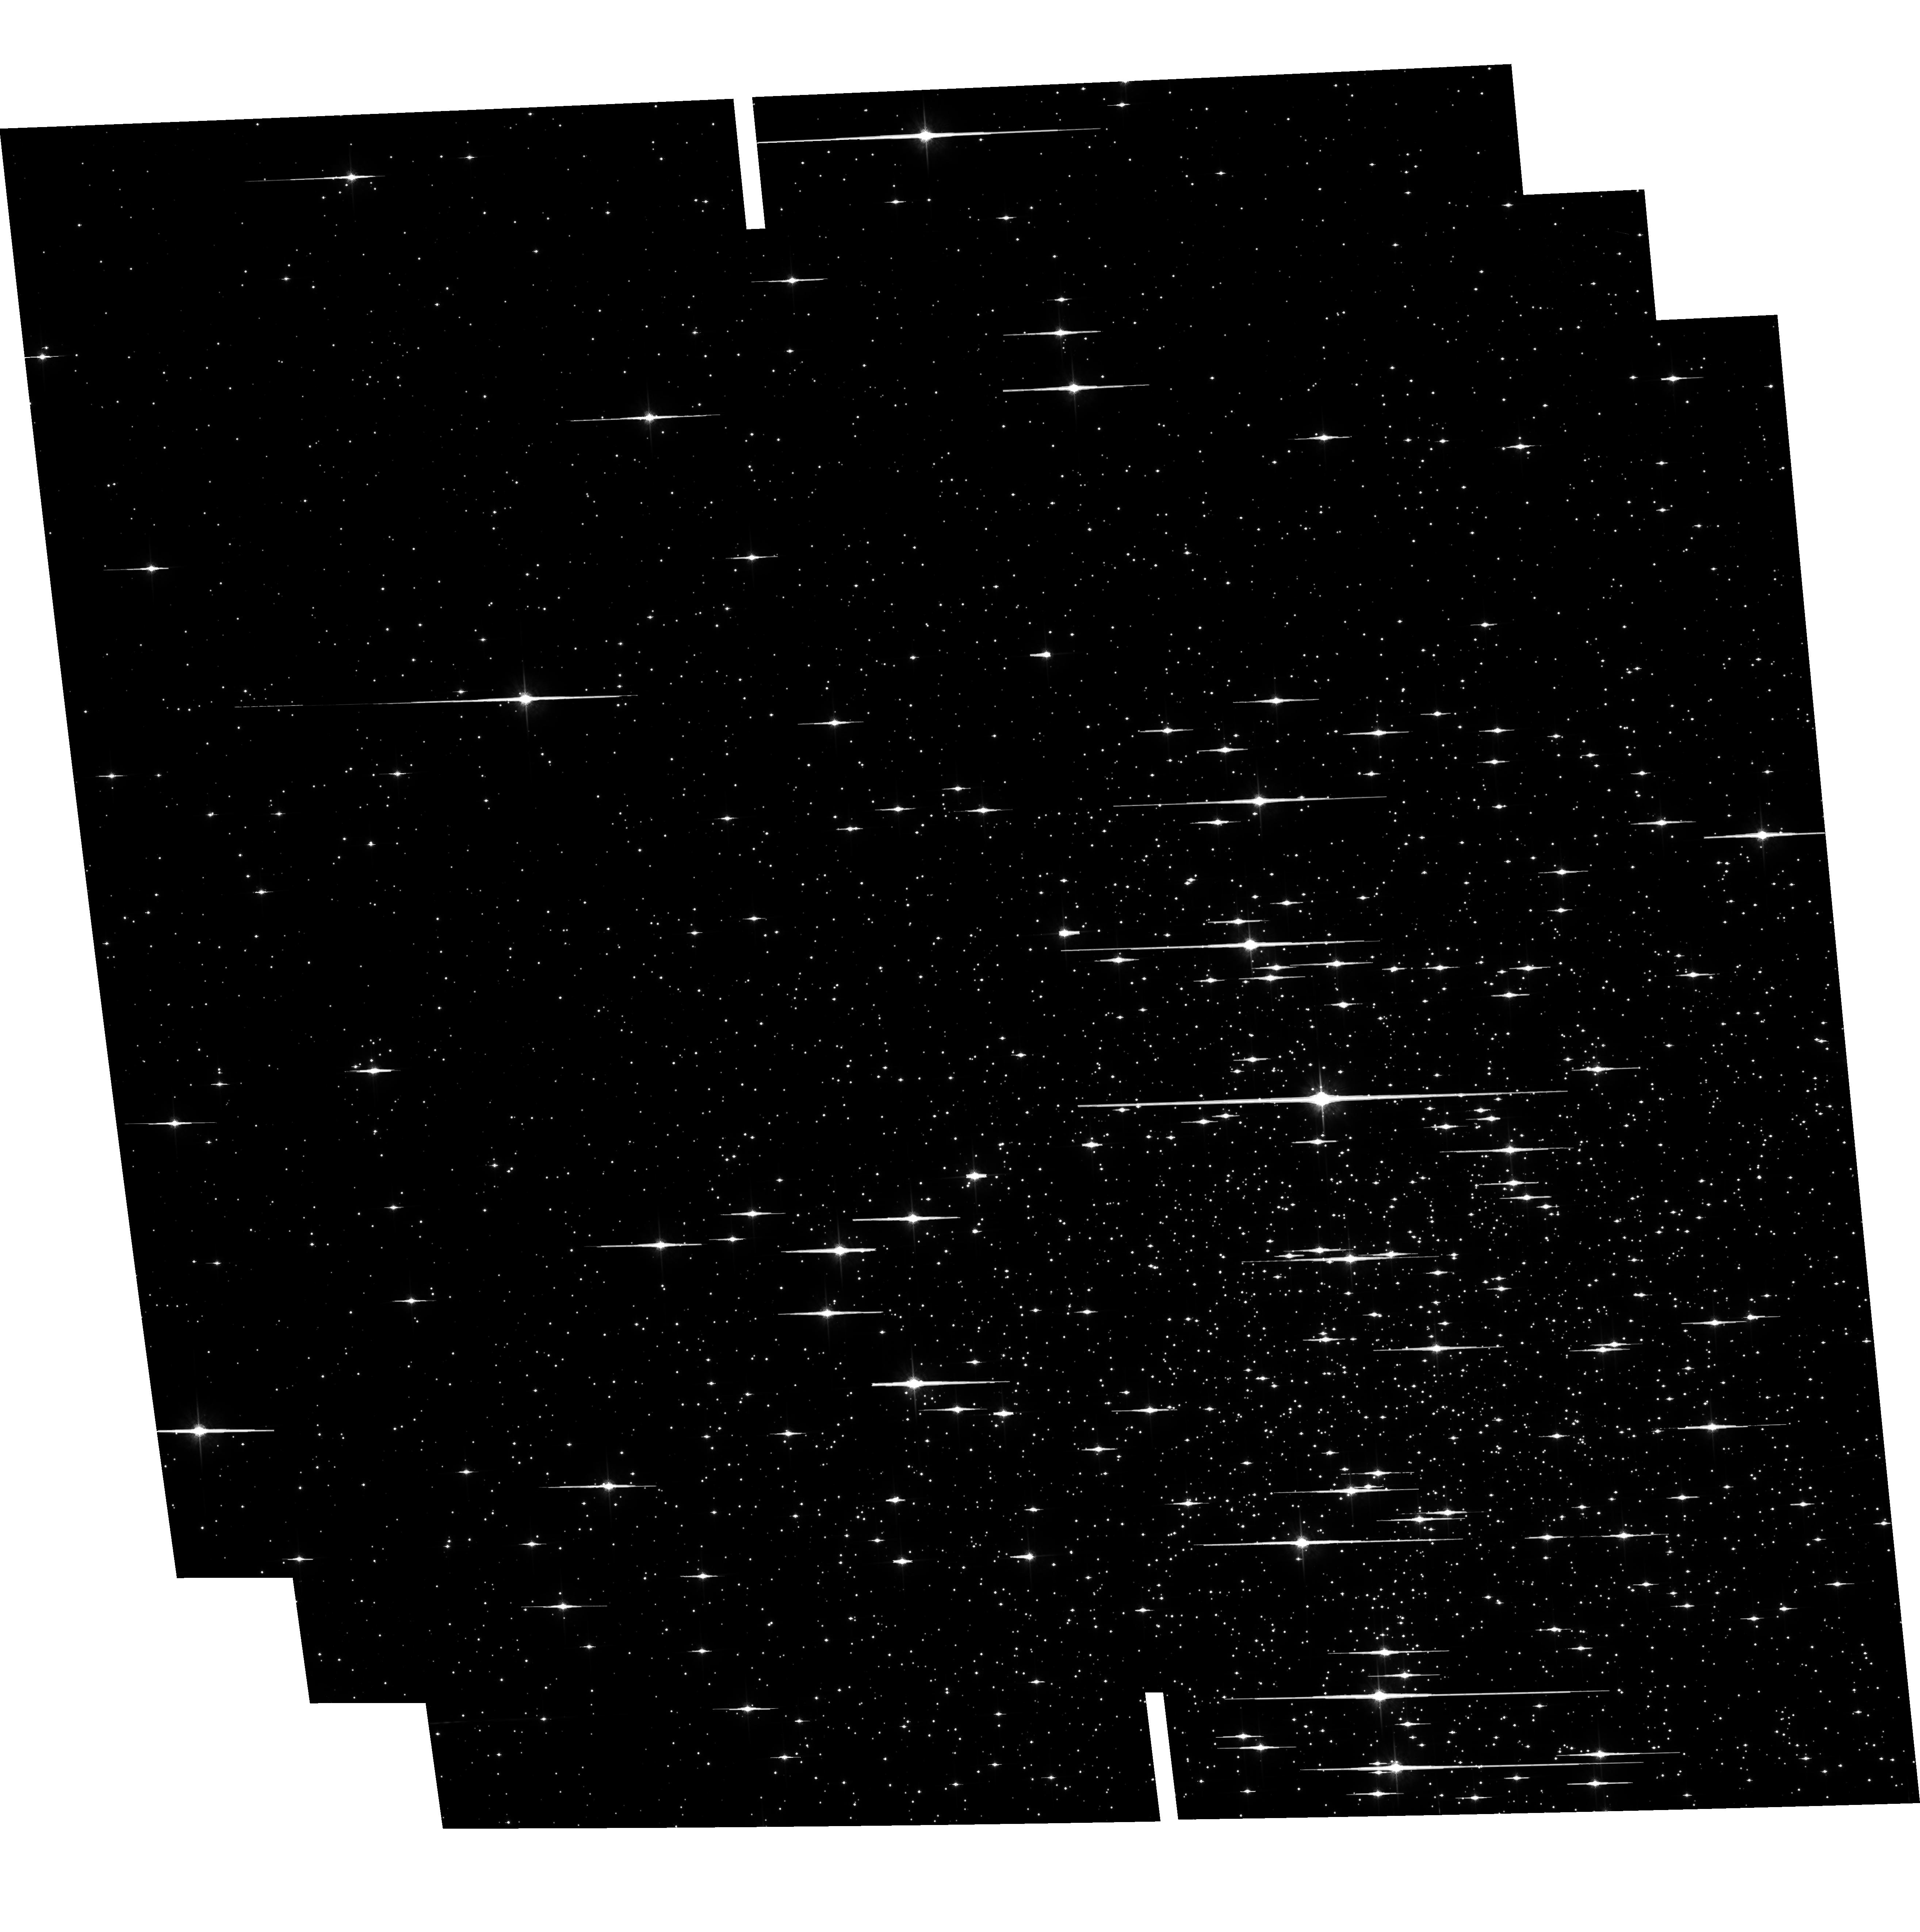
Target: NGC6121-CALIB. Instrument: ACS/WFC. Filter: F775W. Exposure: 30 min. Observation ID: hst_9578_01_acs_wfc_f775w_j8fe01

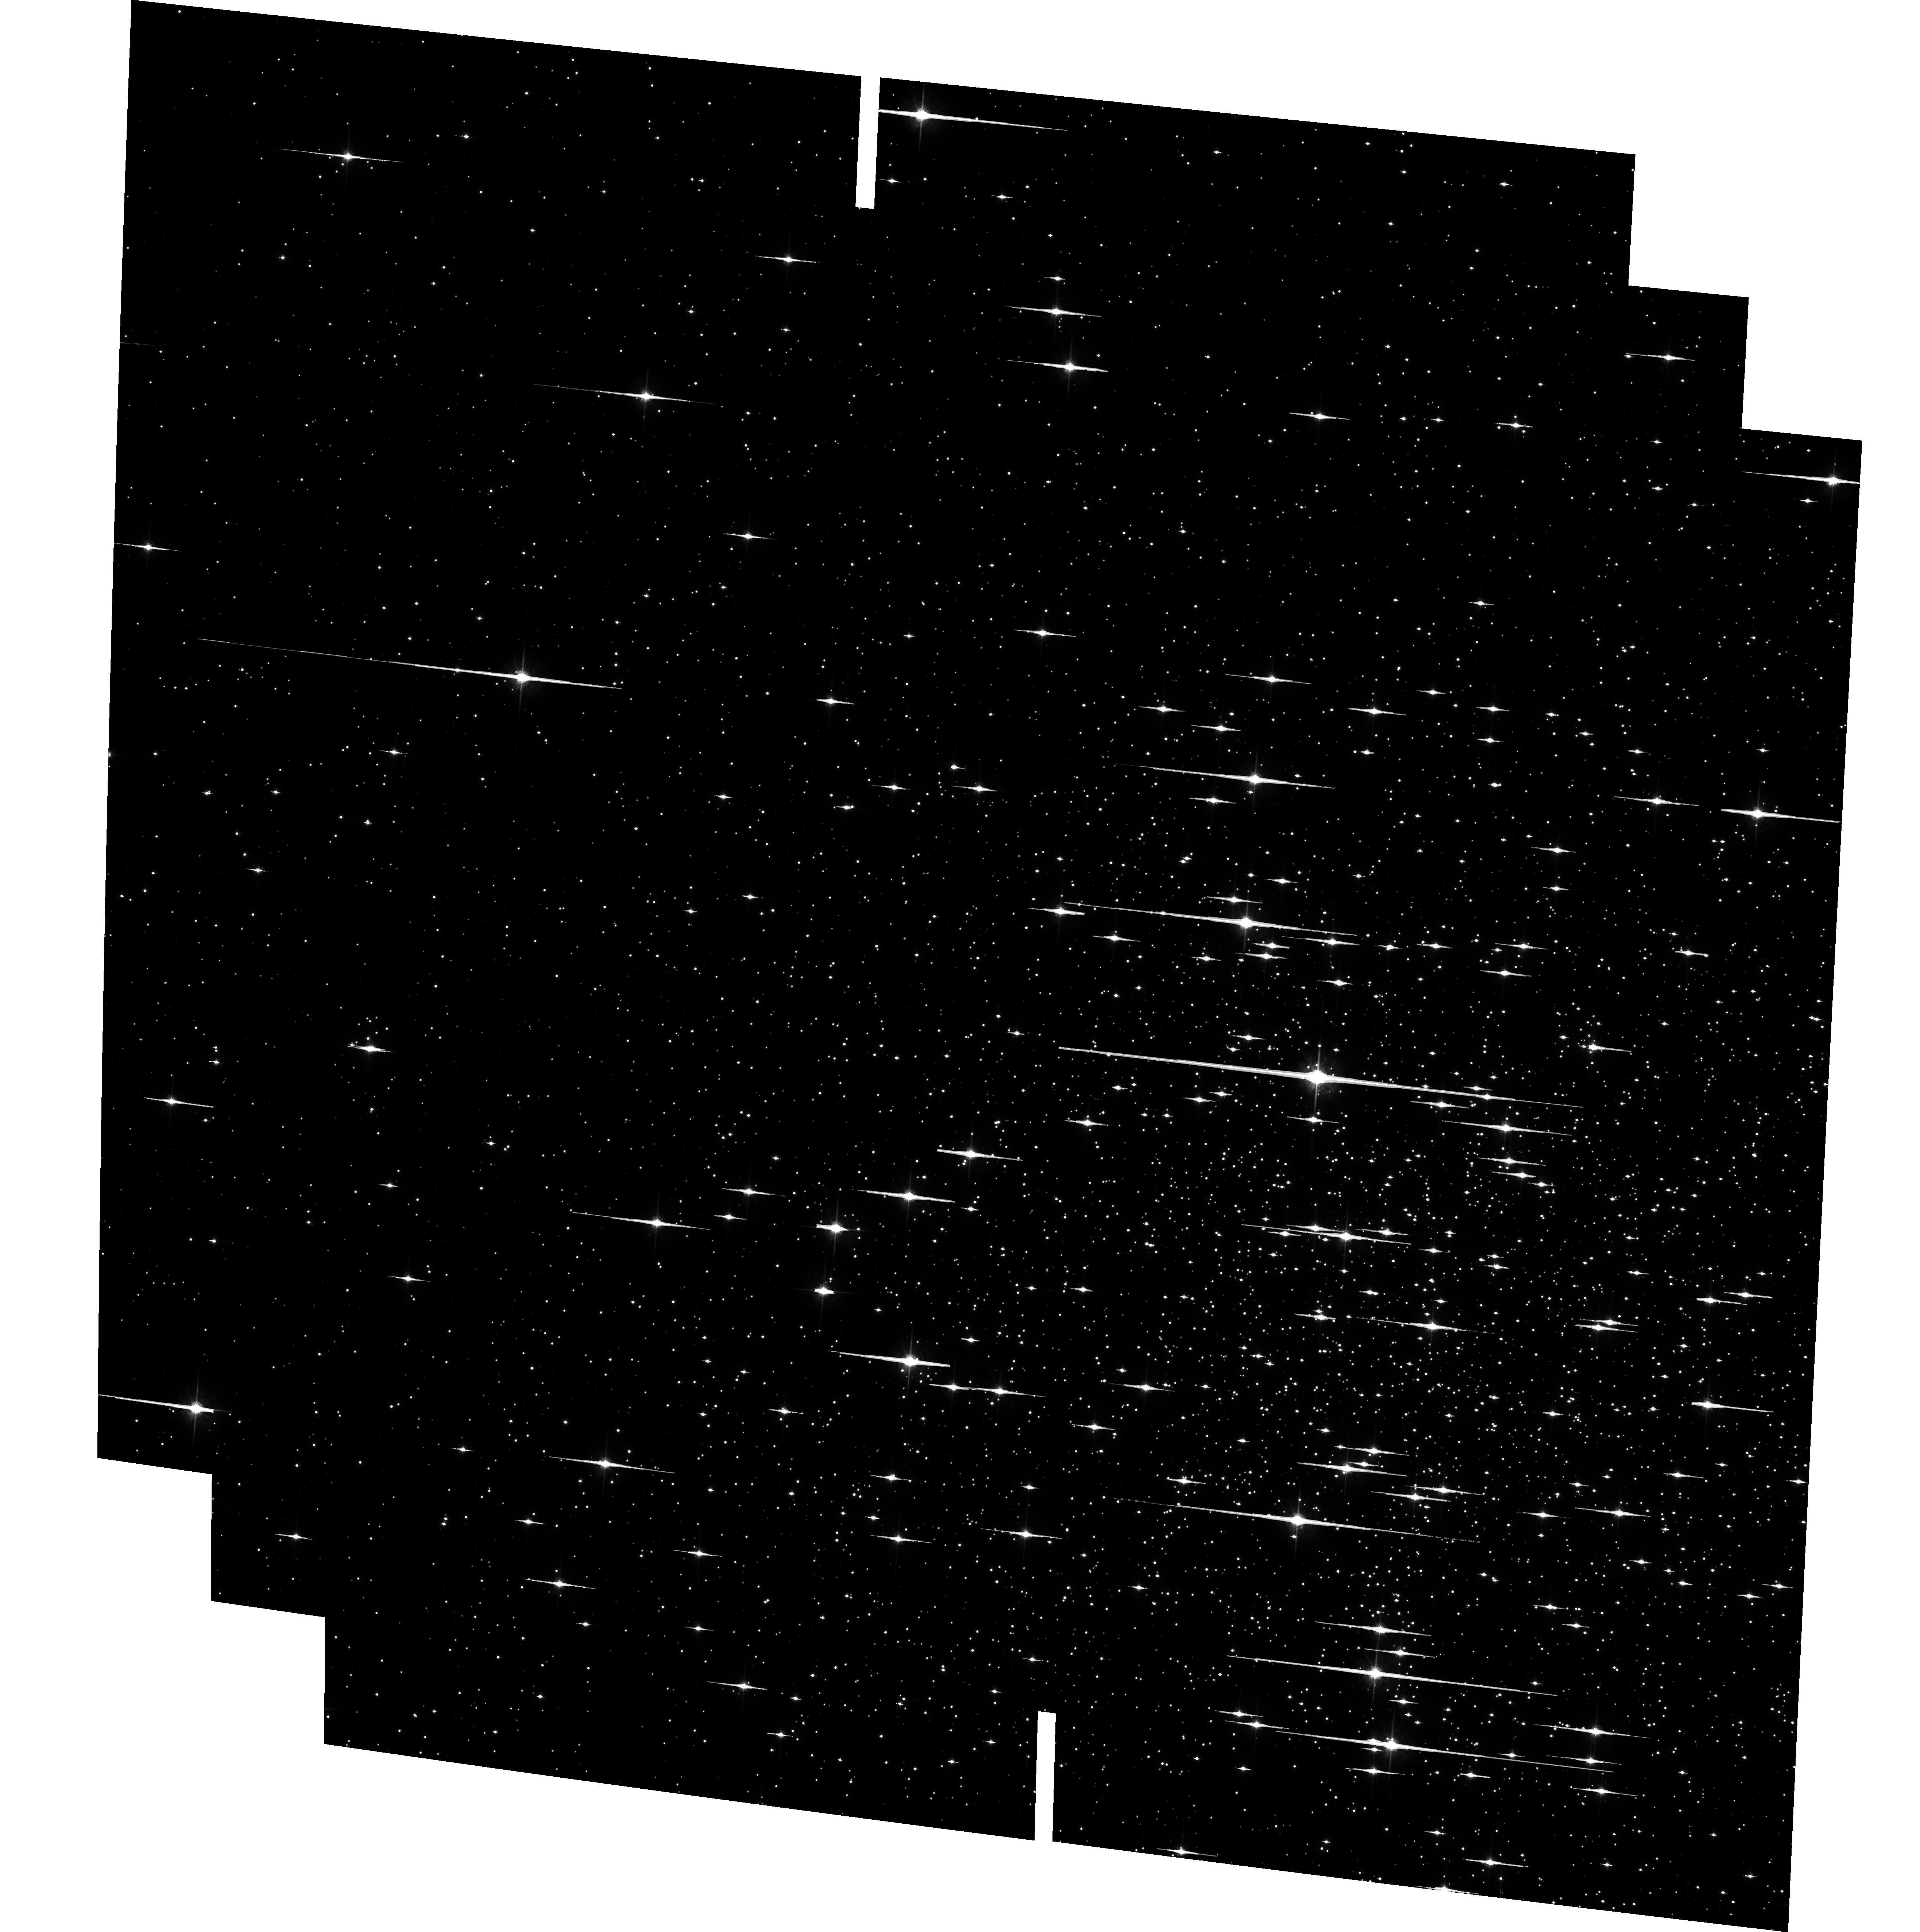
Target: NGC6121-CALIB. Instrument: ACS/WFC. Filter: F775W. Exposure: 30 min. Observation ID: hst_9578_03_acs_wfc_f775w_j8fe03

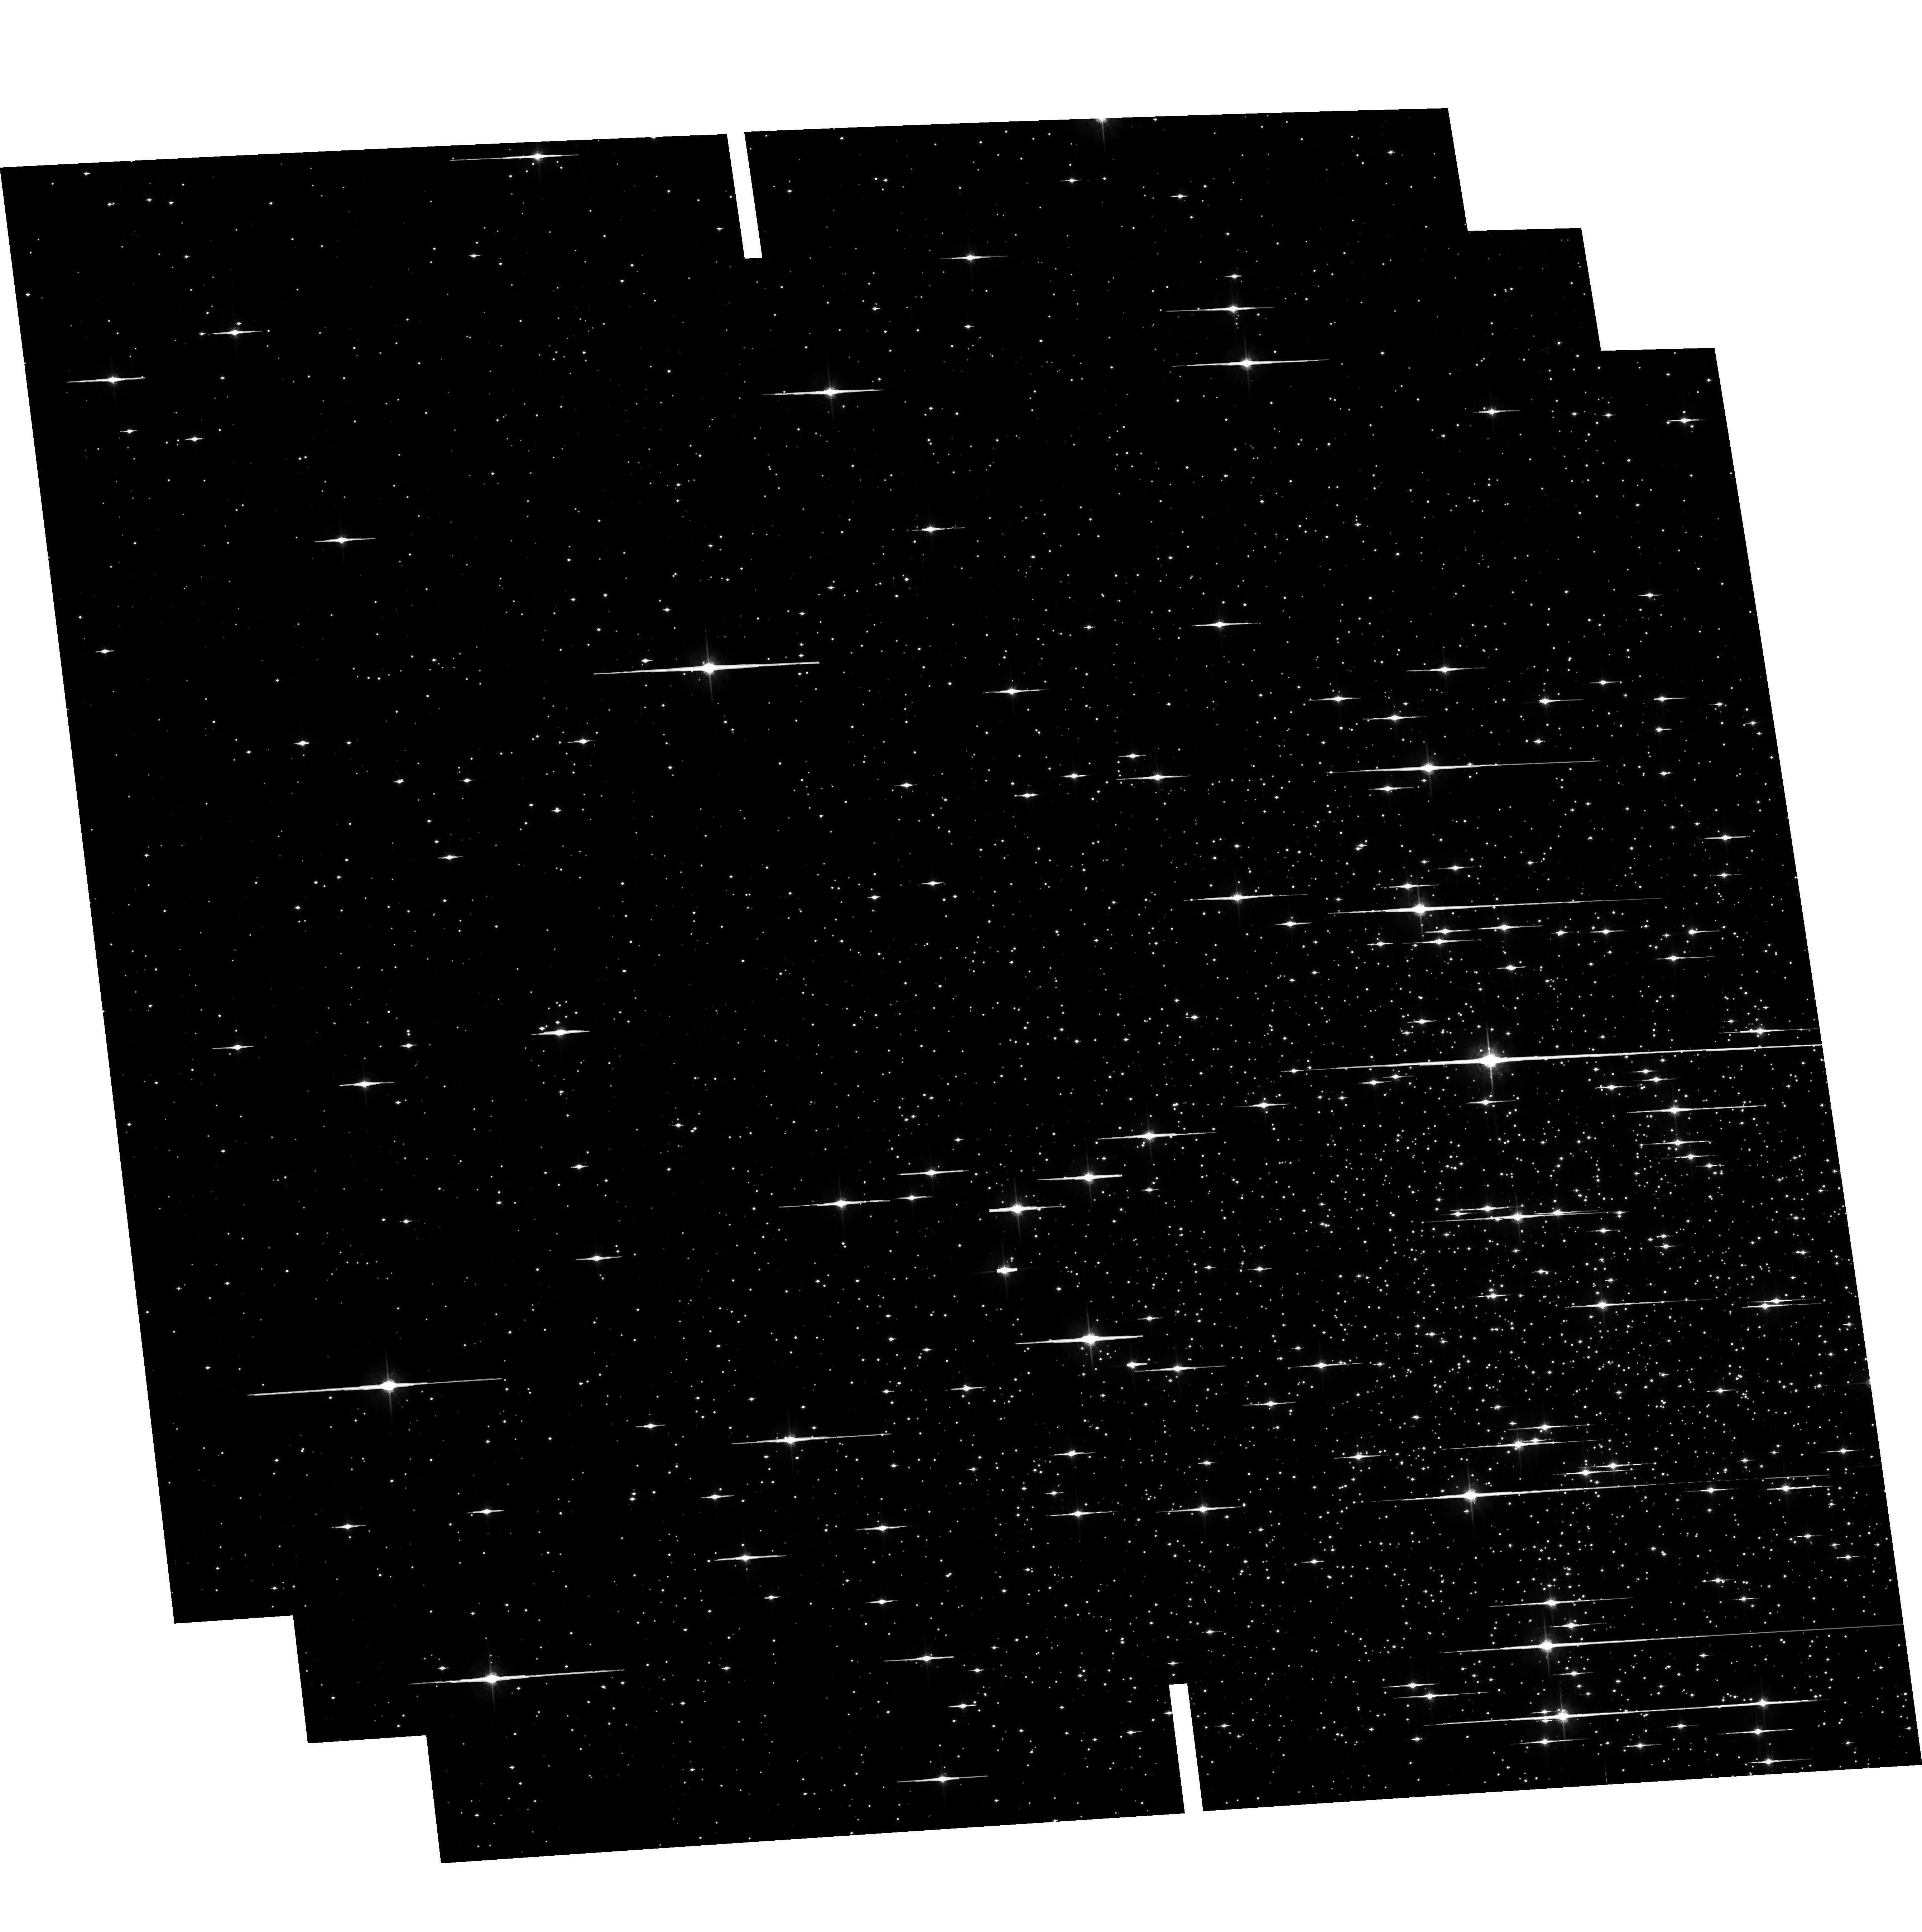
Target: NGC6121-CALIB. Instrument: ACS/WFC. Filter: F775W. Exposure: 30 min. Observation ID: hst_9578_02_acs_wfc_f775w_j8fe02

Cosmic Shear With ACS Pure Parallels. Targeted Portion. (PI: Rhodes, Jason D.)

Small distortions in the shapes of background galaxies by foreground mass provide a powerful method of directly measuring the amount and distribution of dark matter. Several groups have recently detected this weak lensing by large-scale structure, also called cosmic shear. The high resolution and sensitivity of HST/ACS provide a unique opportunity to measure cosmic shear accurately on small scales. Using 260 parallel orbits in Sloan i (F775W) we will measure for the first time: the cosmic shear variance on scales <0.7 arcmin, the skewness of the shear distribution, and the magnification effect. Our measurements will determine the amplitude of the mass power spectrum sigma_8 Omega_m^0.5, with signal-to-noise (s/n) ~ 20, and the mass density Omega_m with s/n=4. They will be done at small angular scales where non-linear effects dominate the power spectrum, providing a test of the gravitational instability paradigm for structure formation. Measurements on these scales are not possible from the ground, because of the systematic effects induced by PSF smearing from seeing. Having many independent lines of sight reduces the uncertainty due to cosmic variance, making parallel observations ideal.